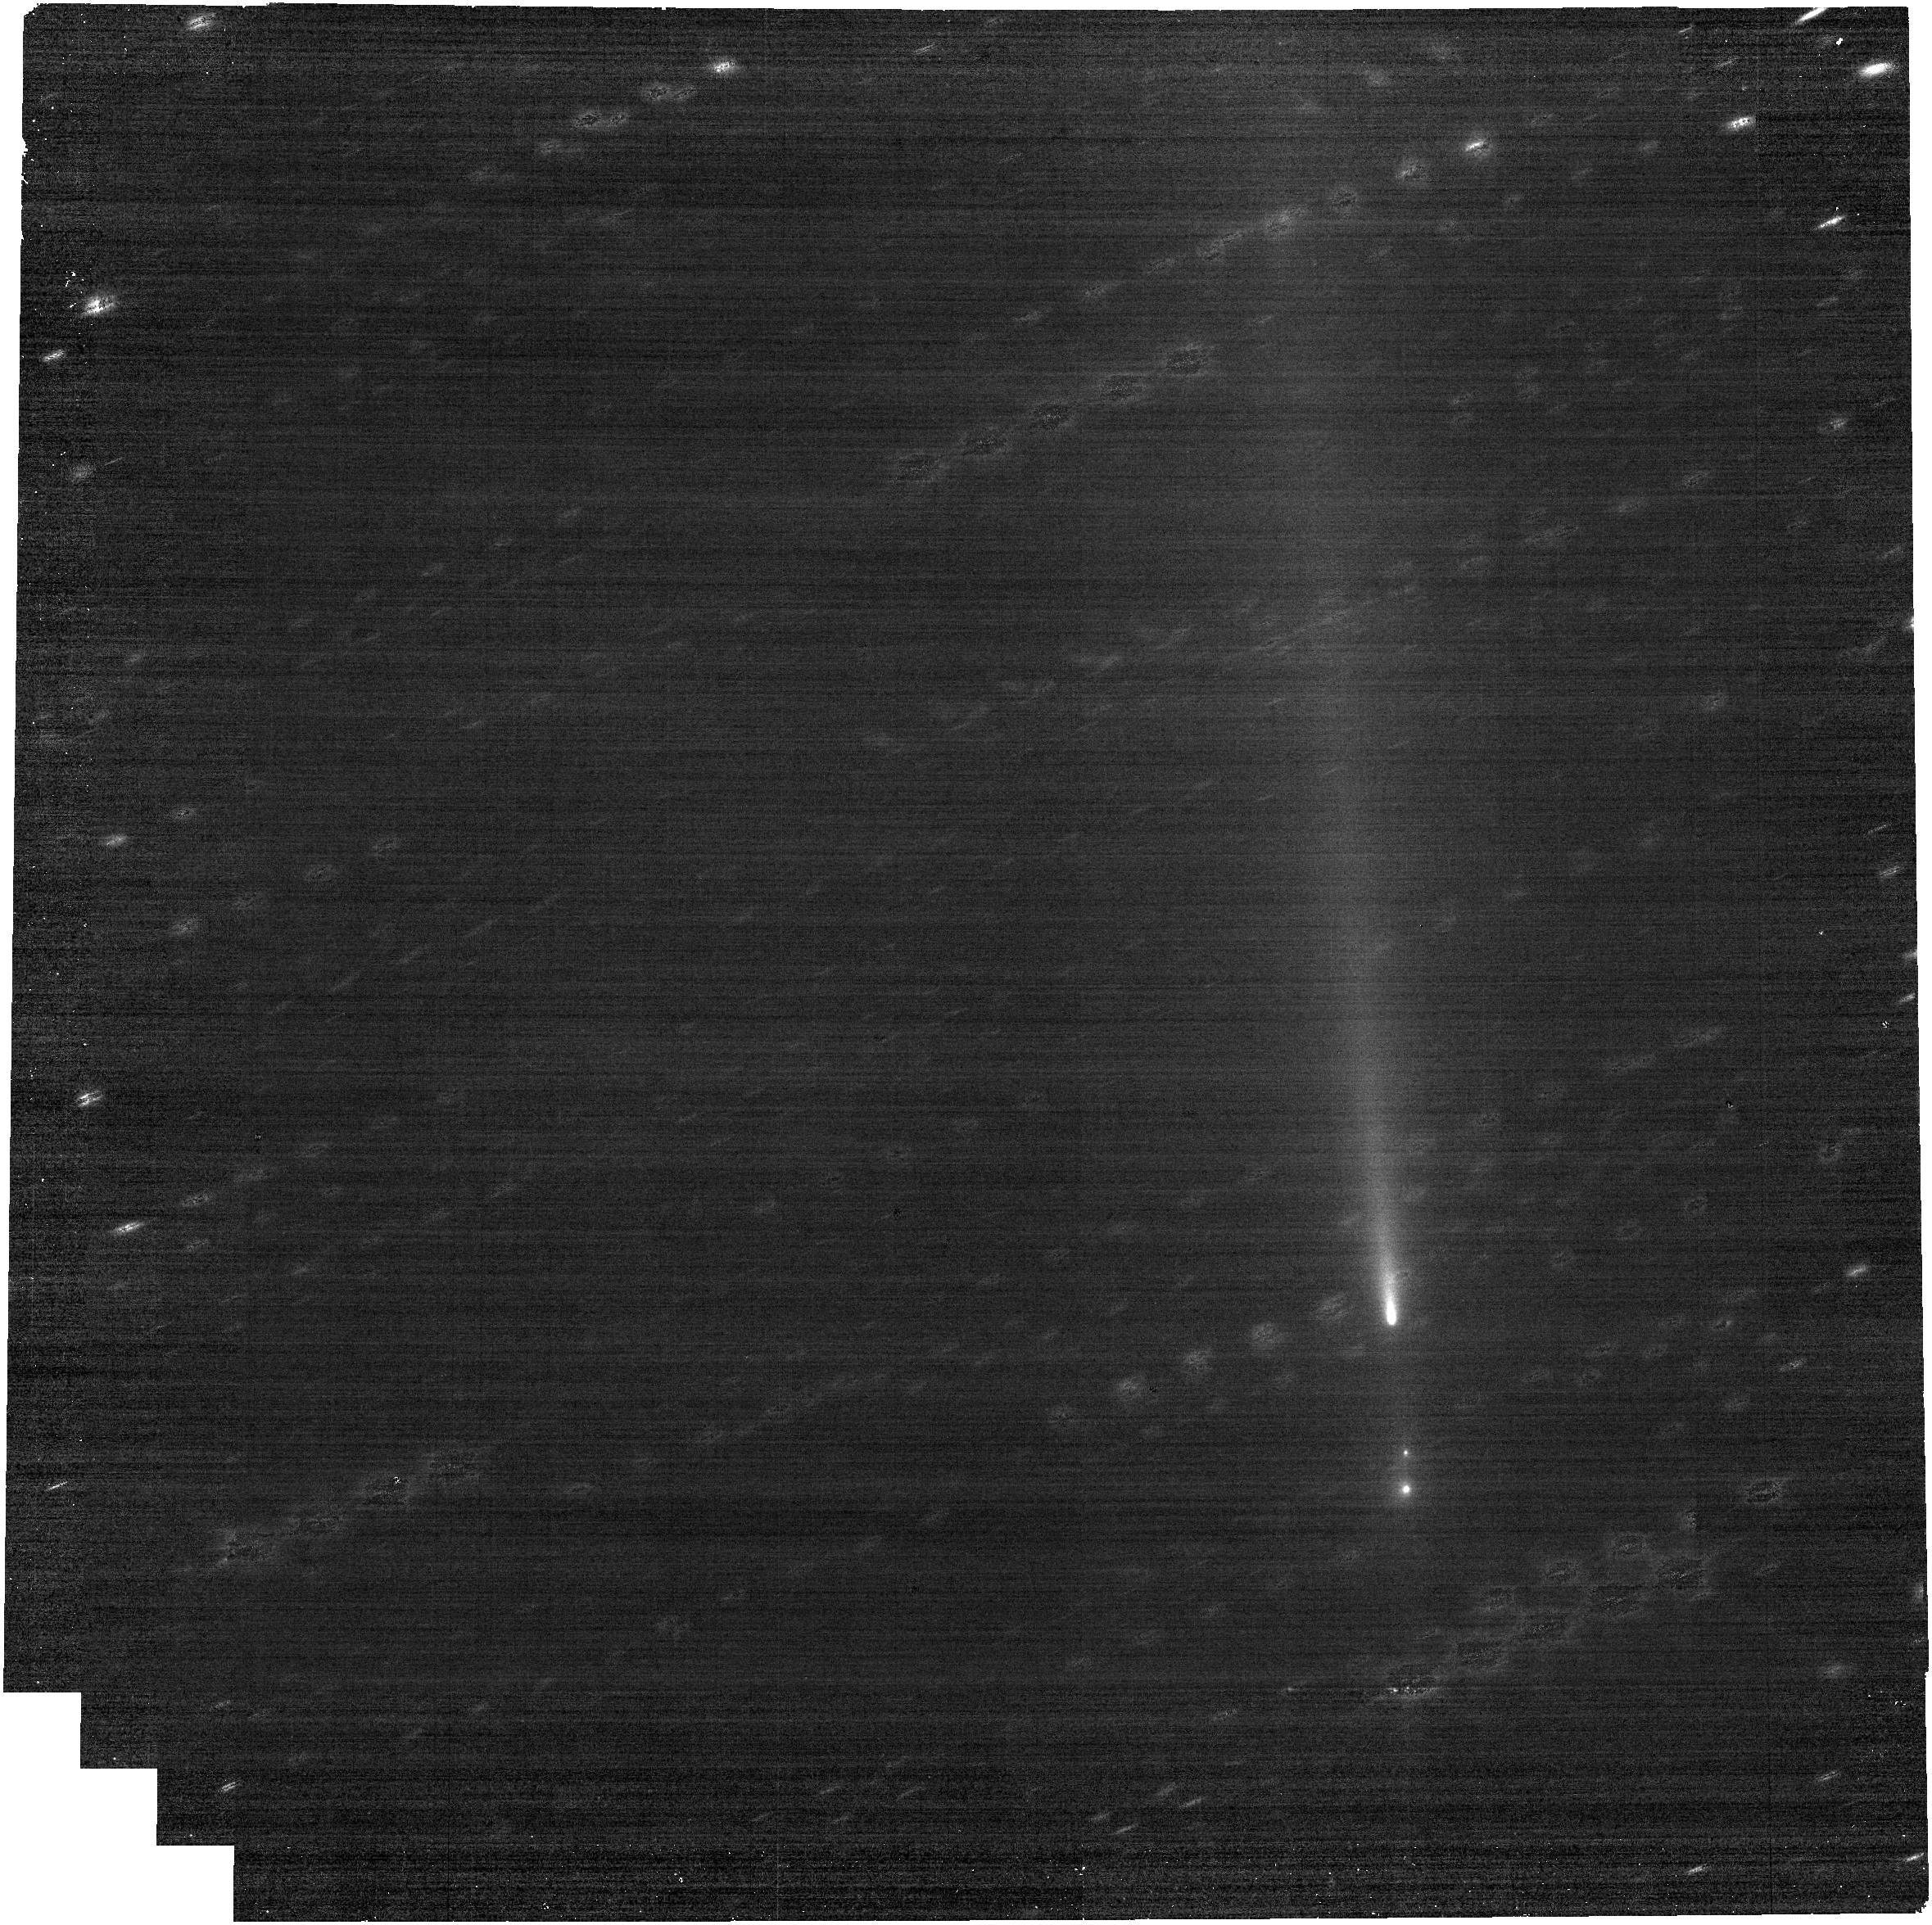
Target: C2025K1-NO-OFFSET. Instrument: NIRCAM. Filter: F250M. Exposure: 9 min. Observation ID: jw12488-o003_t005_nircam_clear-f250m

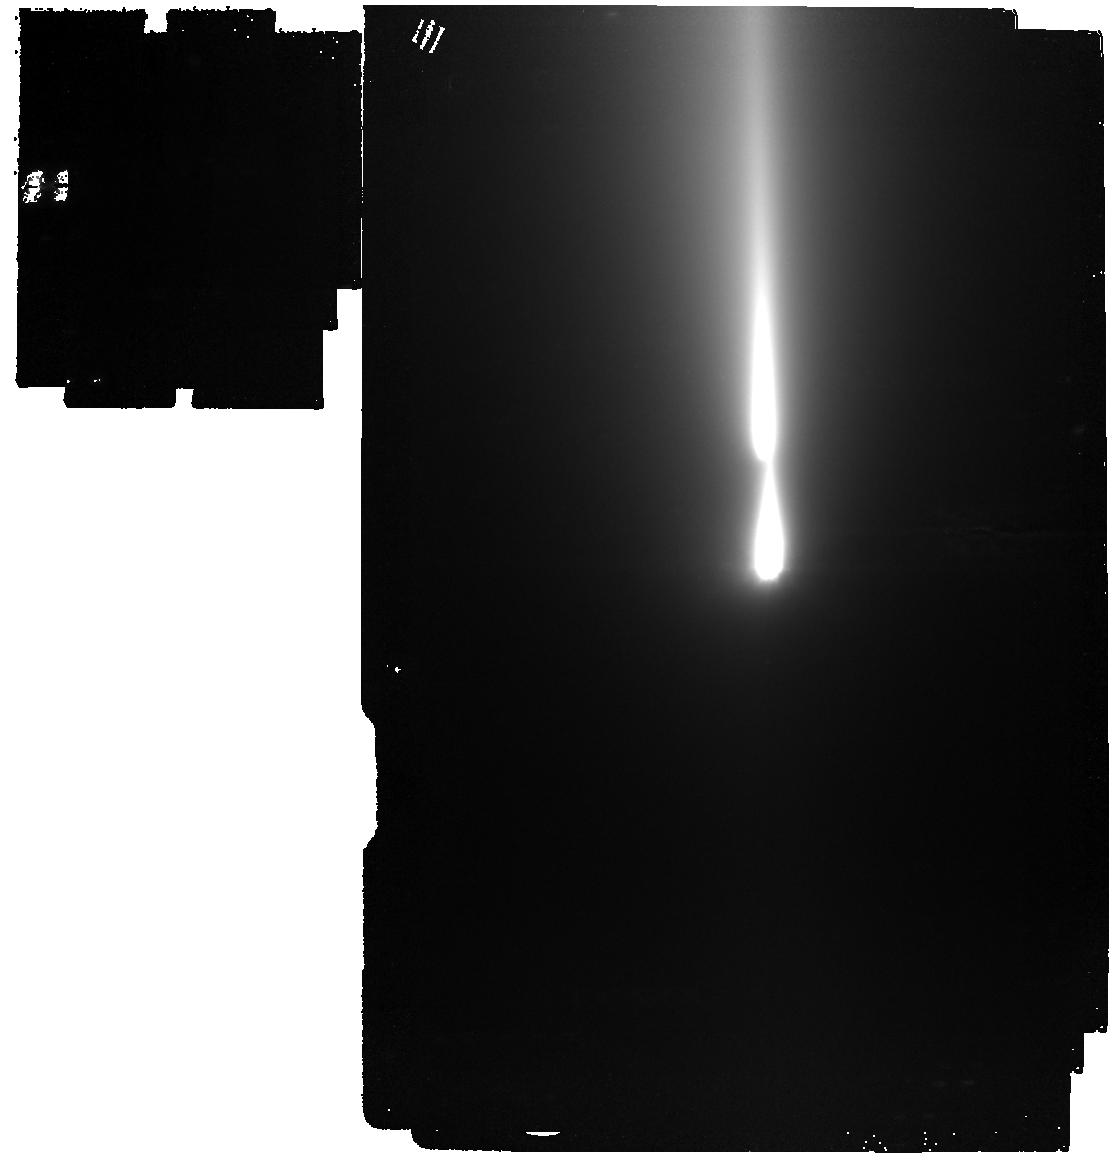
Target: C2025K1-NO-OFFSET-V2. Instrument: MIRI. Filter: F1000W. Exposure: 11 min. Observation ID: jw12488-o711_t008_miri_f1000w

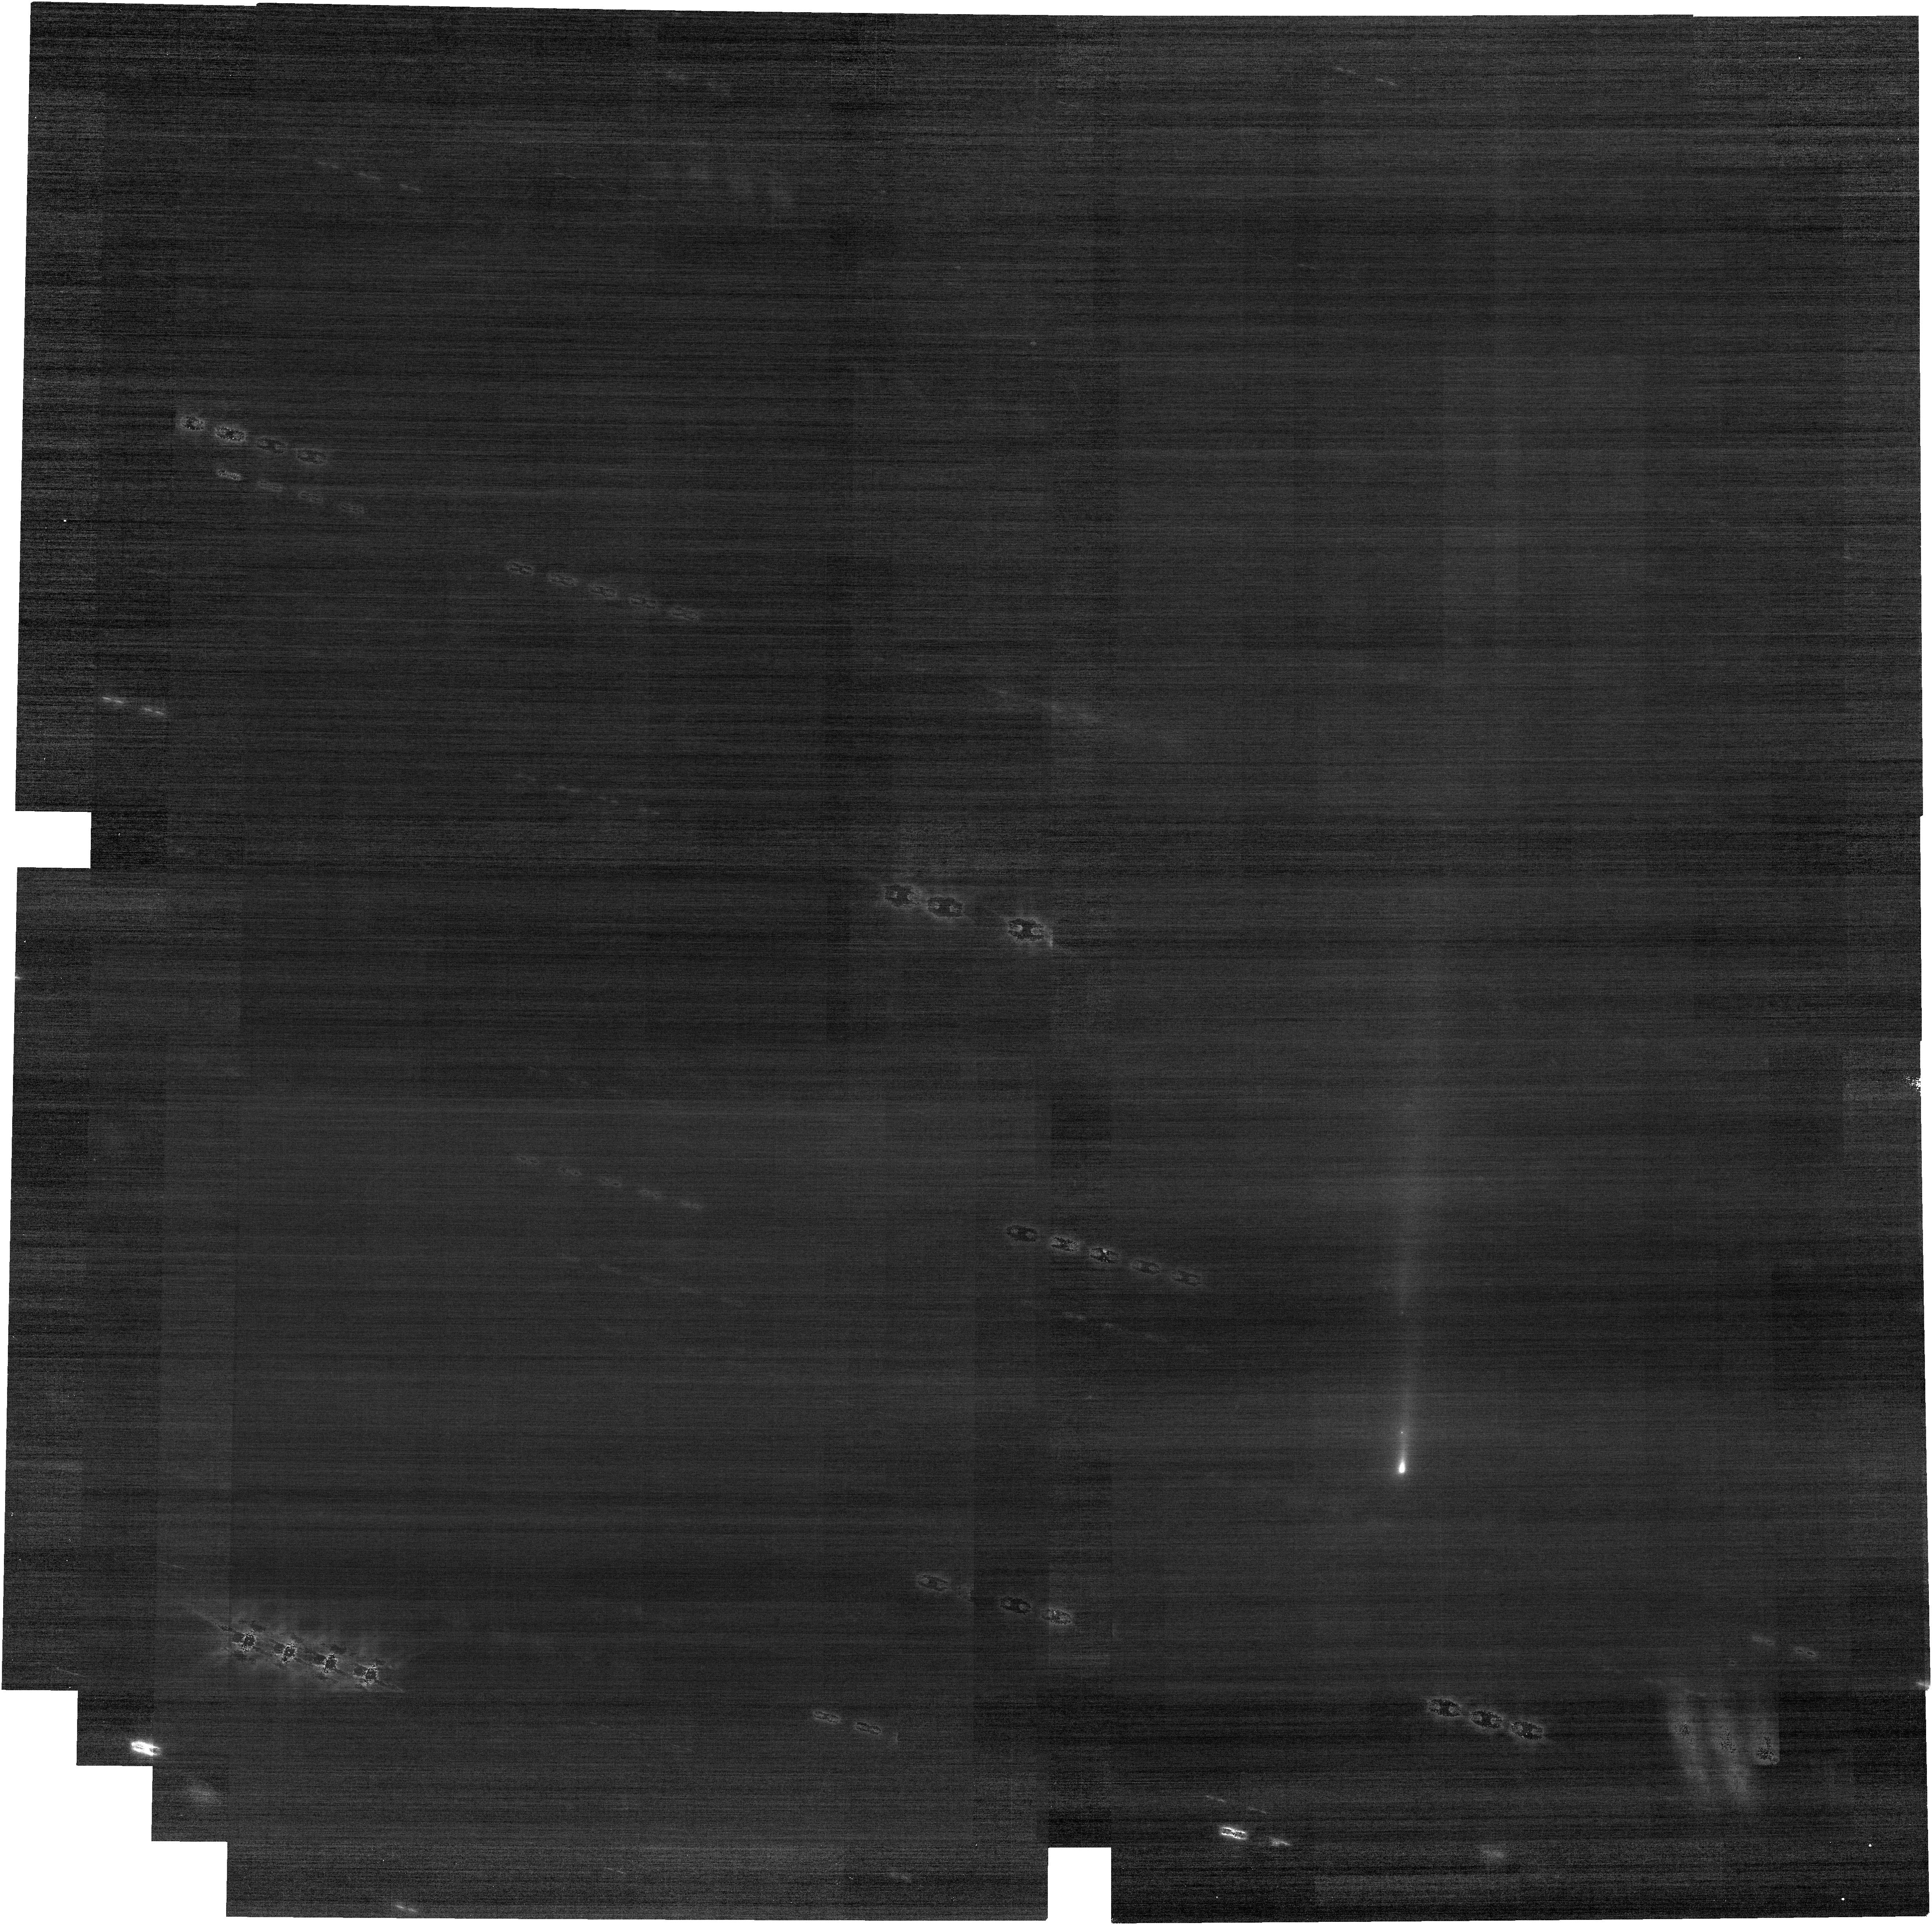
Target: C2025K1-NO-OFFSET-V2. Instrument: NIRCAM. Filter: F070W. Exposure: 18 min. Observation ID: jw12488-o013_t008_nircam_clear-f070w

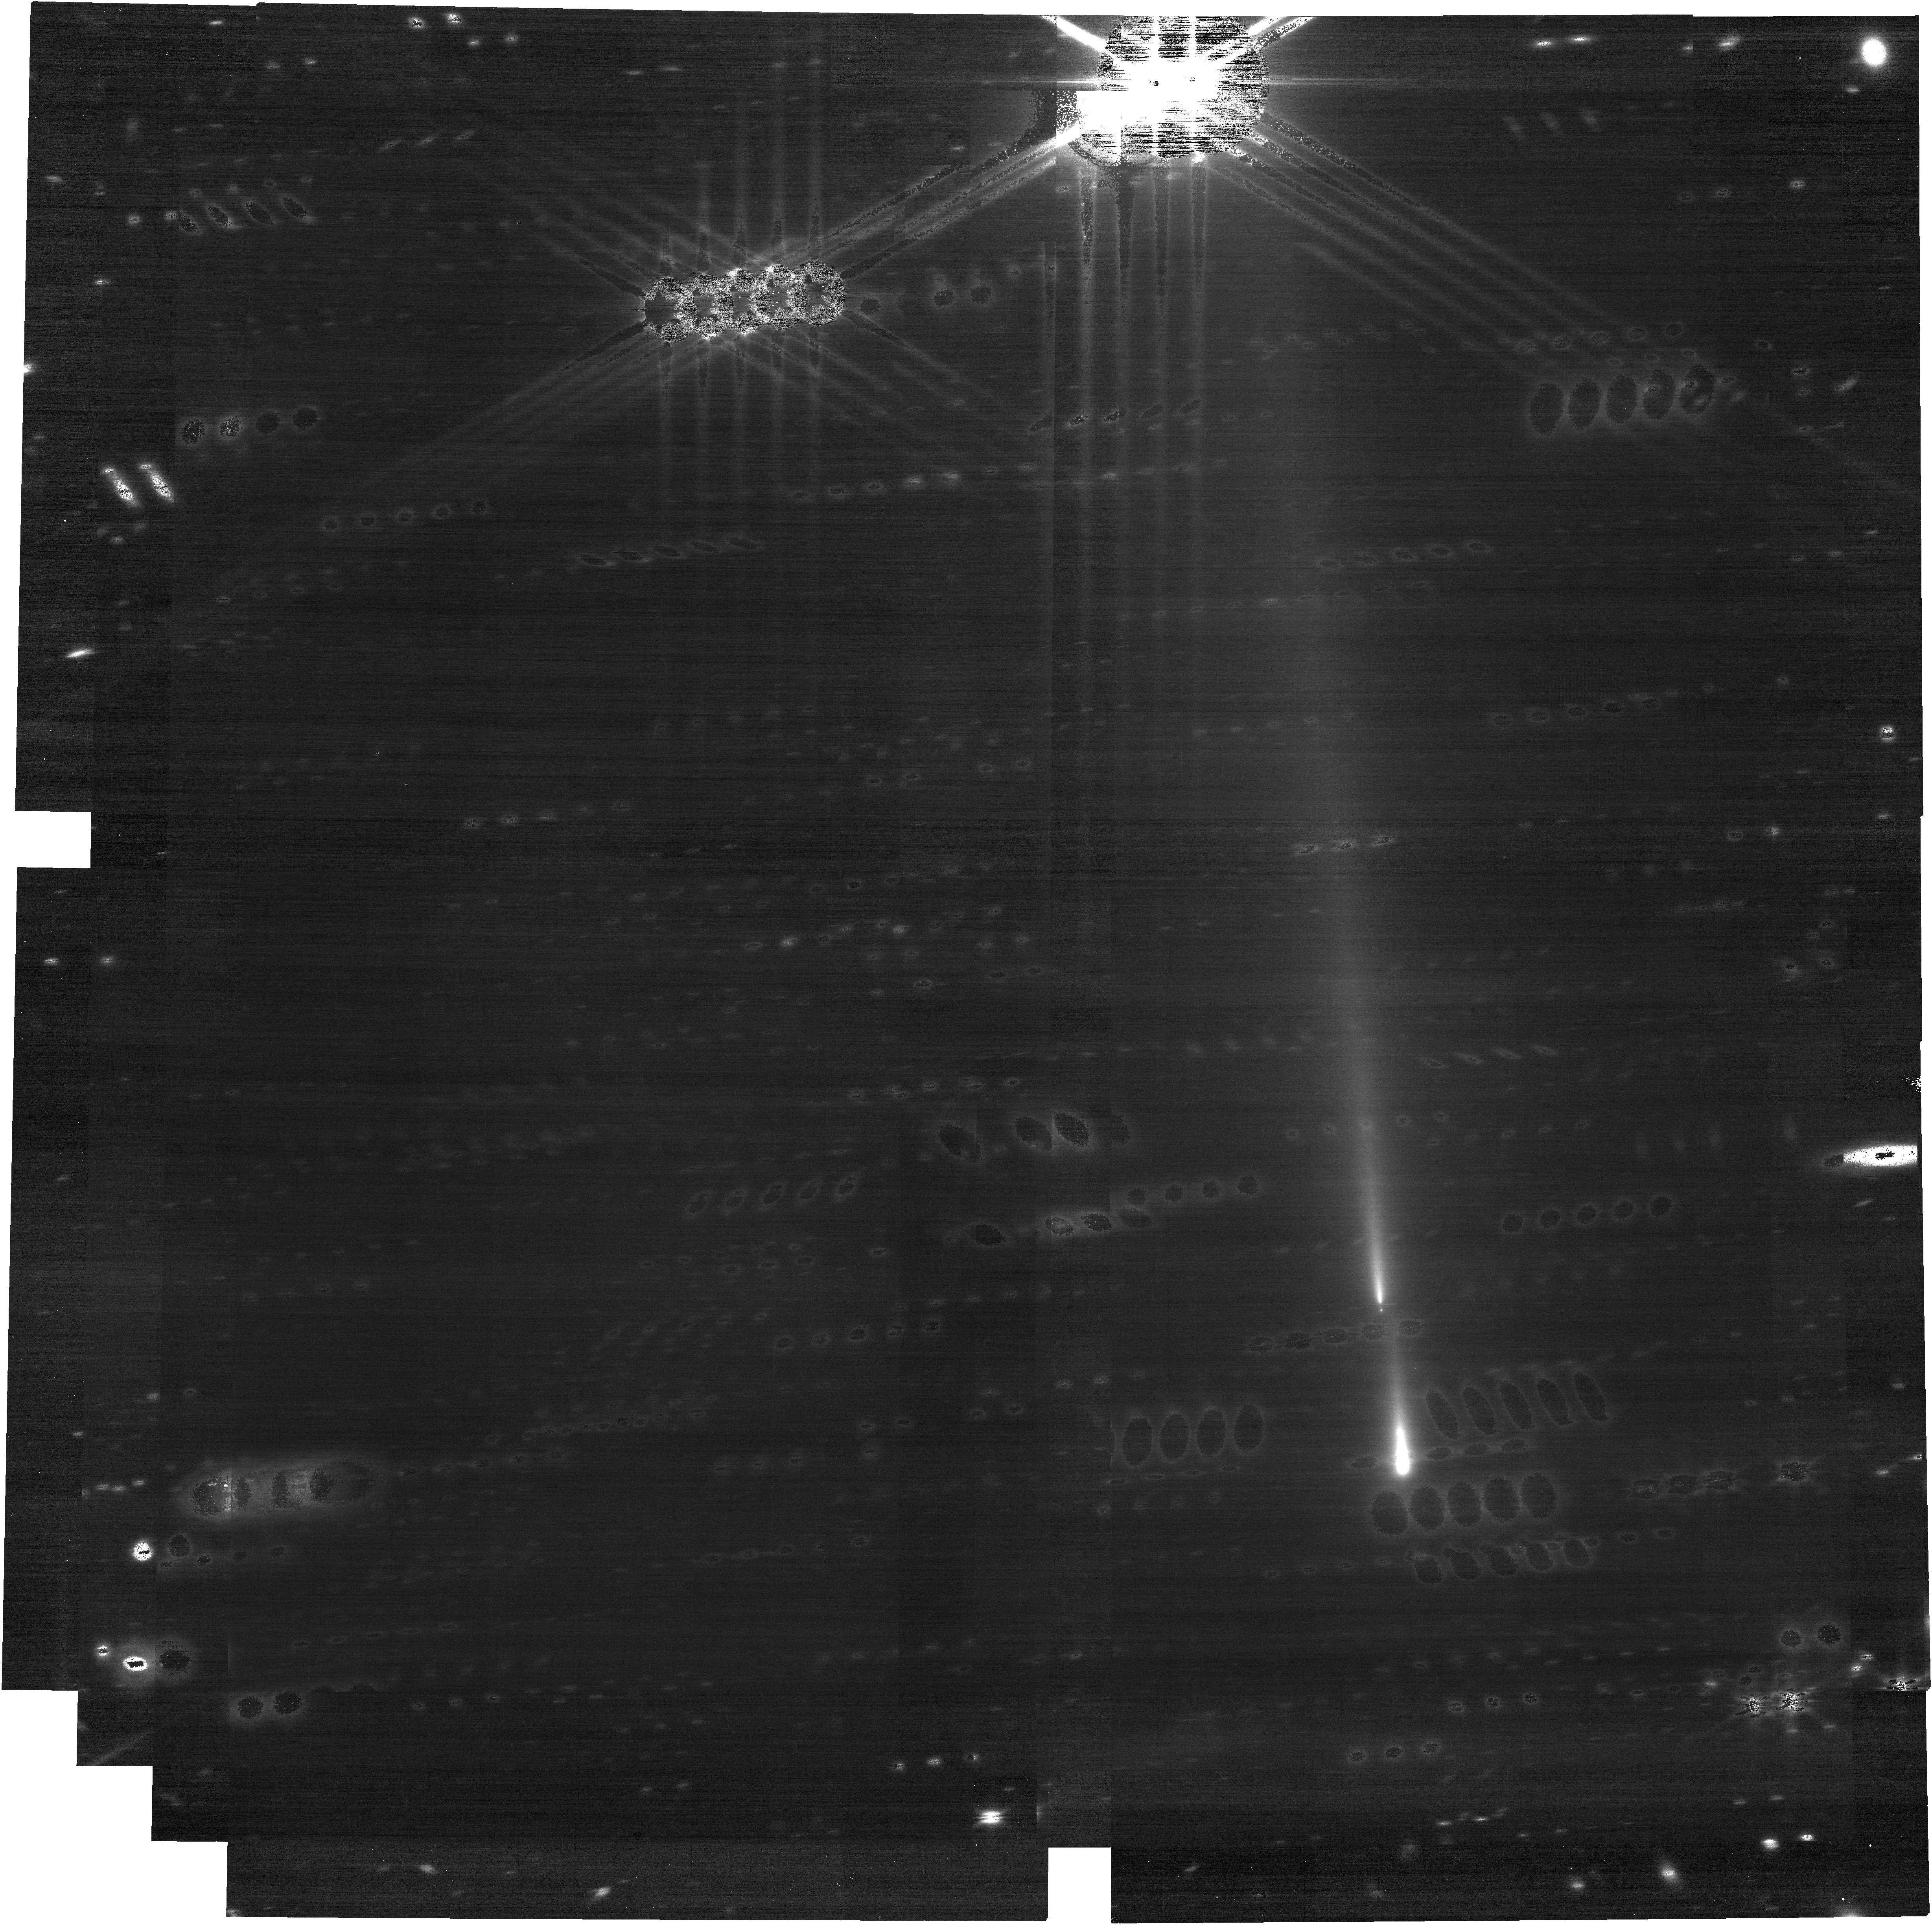
Target: C2025K1-NO-OFFSET-V2. Instrument: NIRCAM. Filter: F150W2. Exposure: 9 min. Observation ID: jw12488-o009_t008_nircam_clear-f150w2

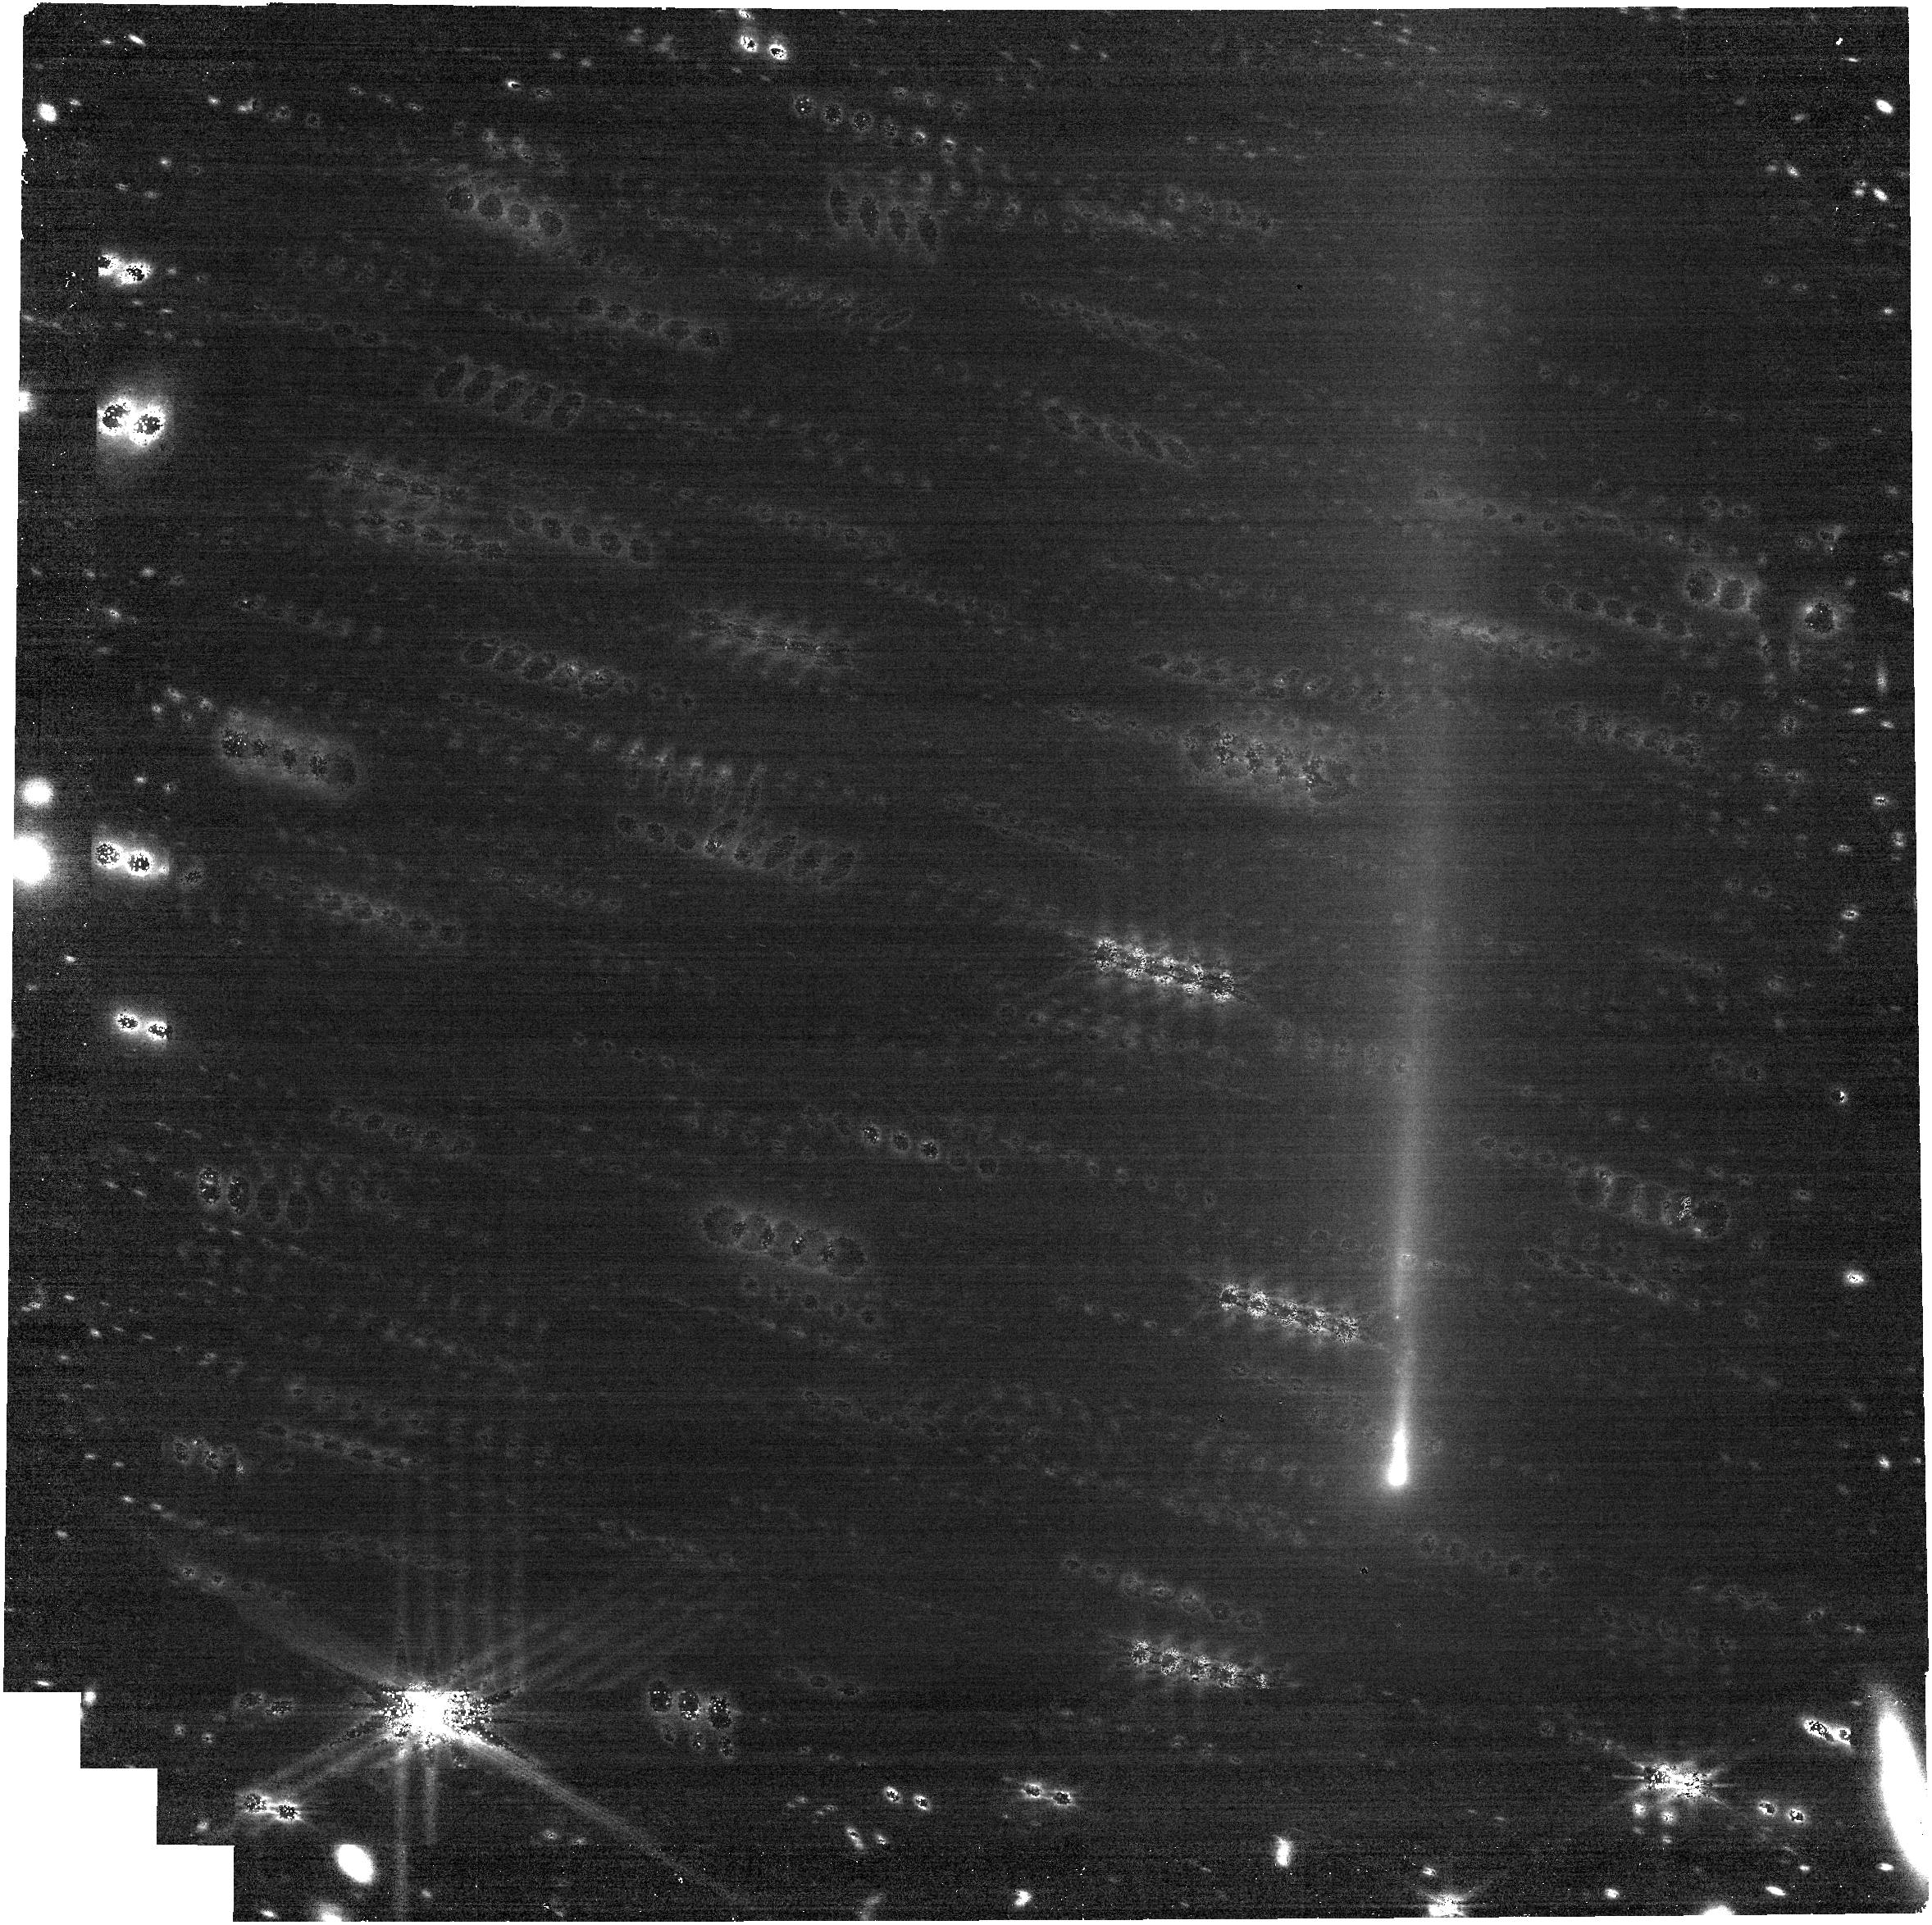
Target: C2025K1-NO-OFFSET-V2. Instrument: NIRCAM. Filter: F322W2. Exposure: 9 min. Observation ID: jw12488-o013_t008_nircam_clear-f322w2

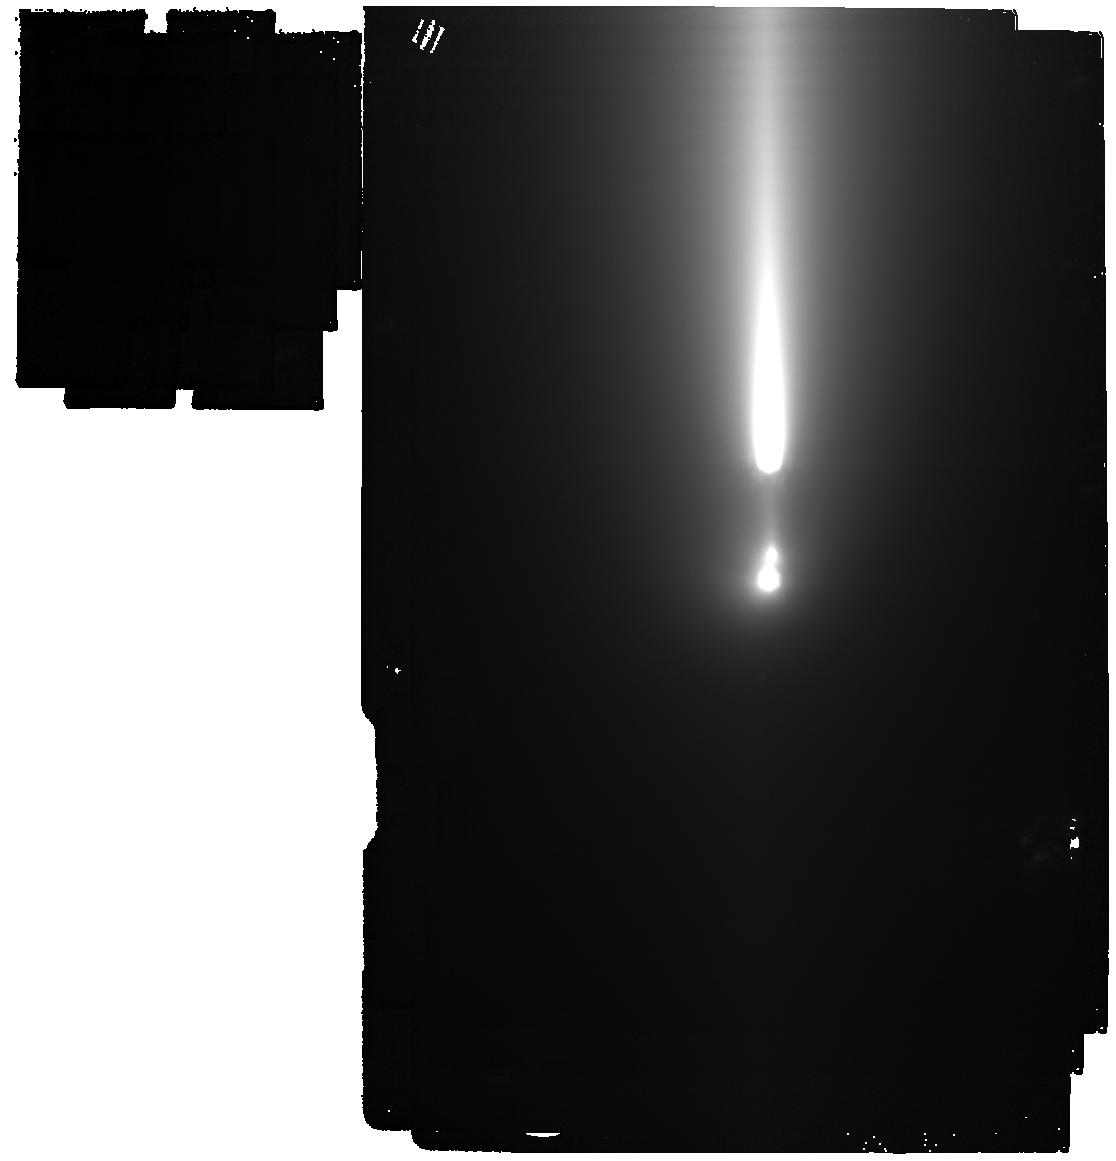
Target: C2025K1-NO-OFFSET. Instrument: MIRI. Filter: F1800W. Exposure: 11 min. Observation ID: jw12488-o005_t005_miri_f1800w

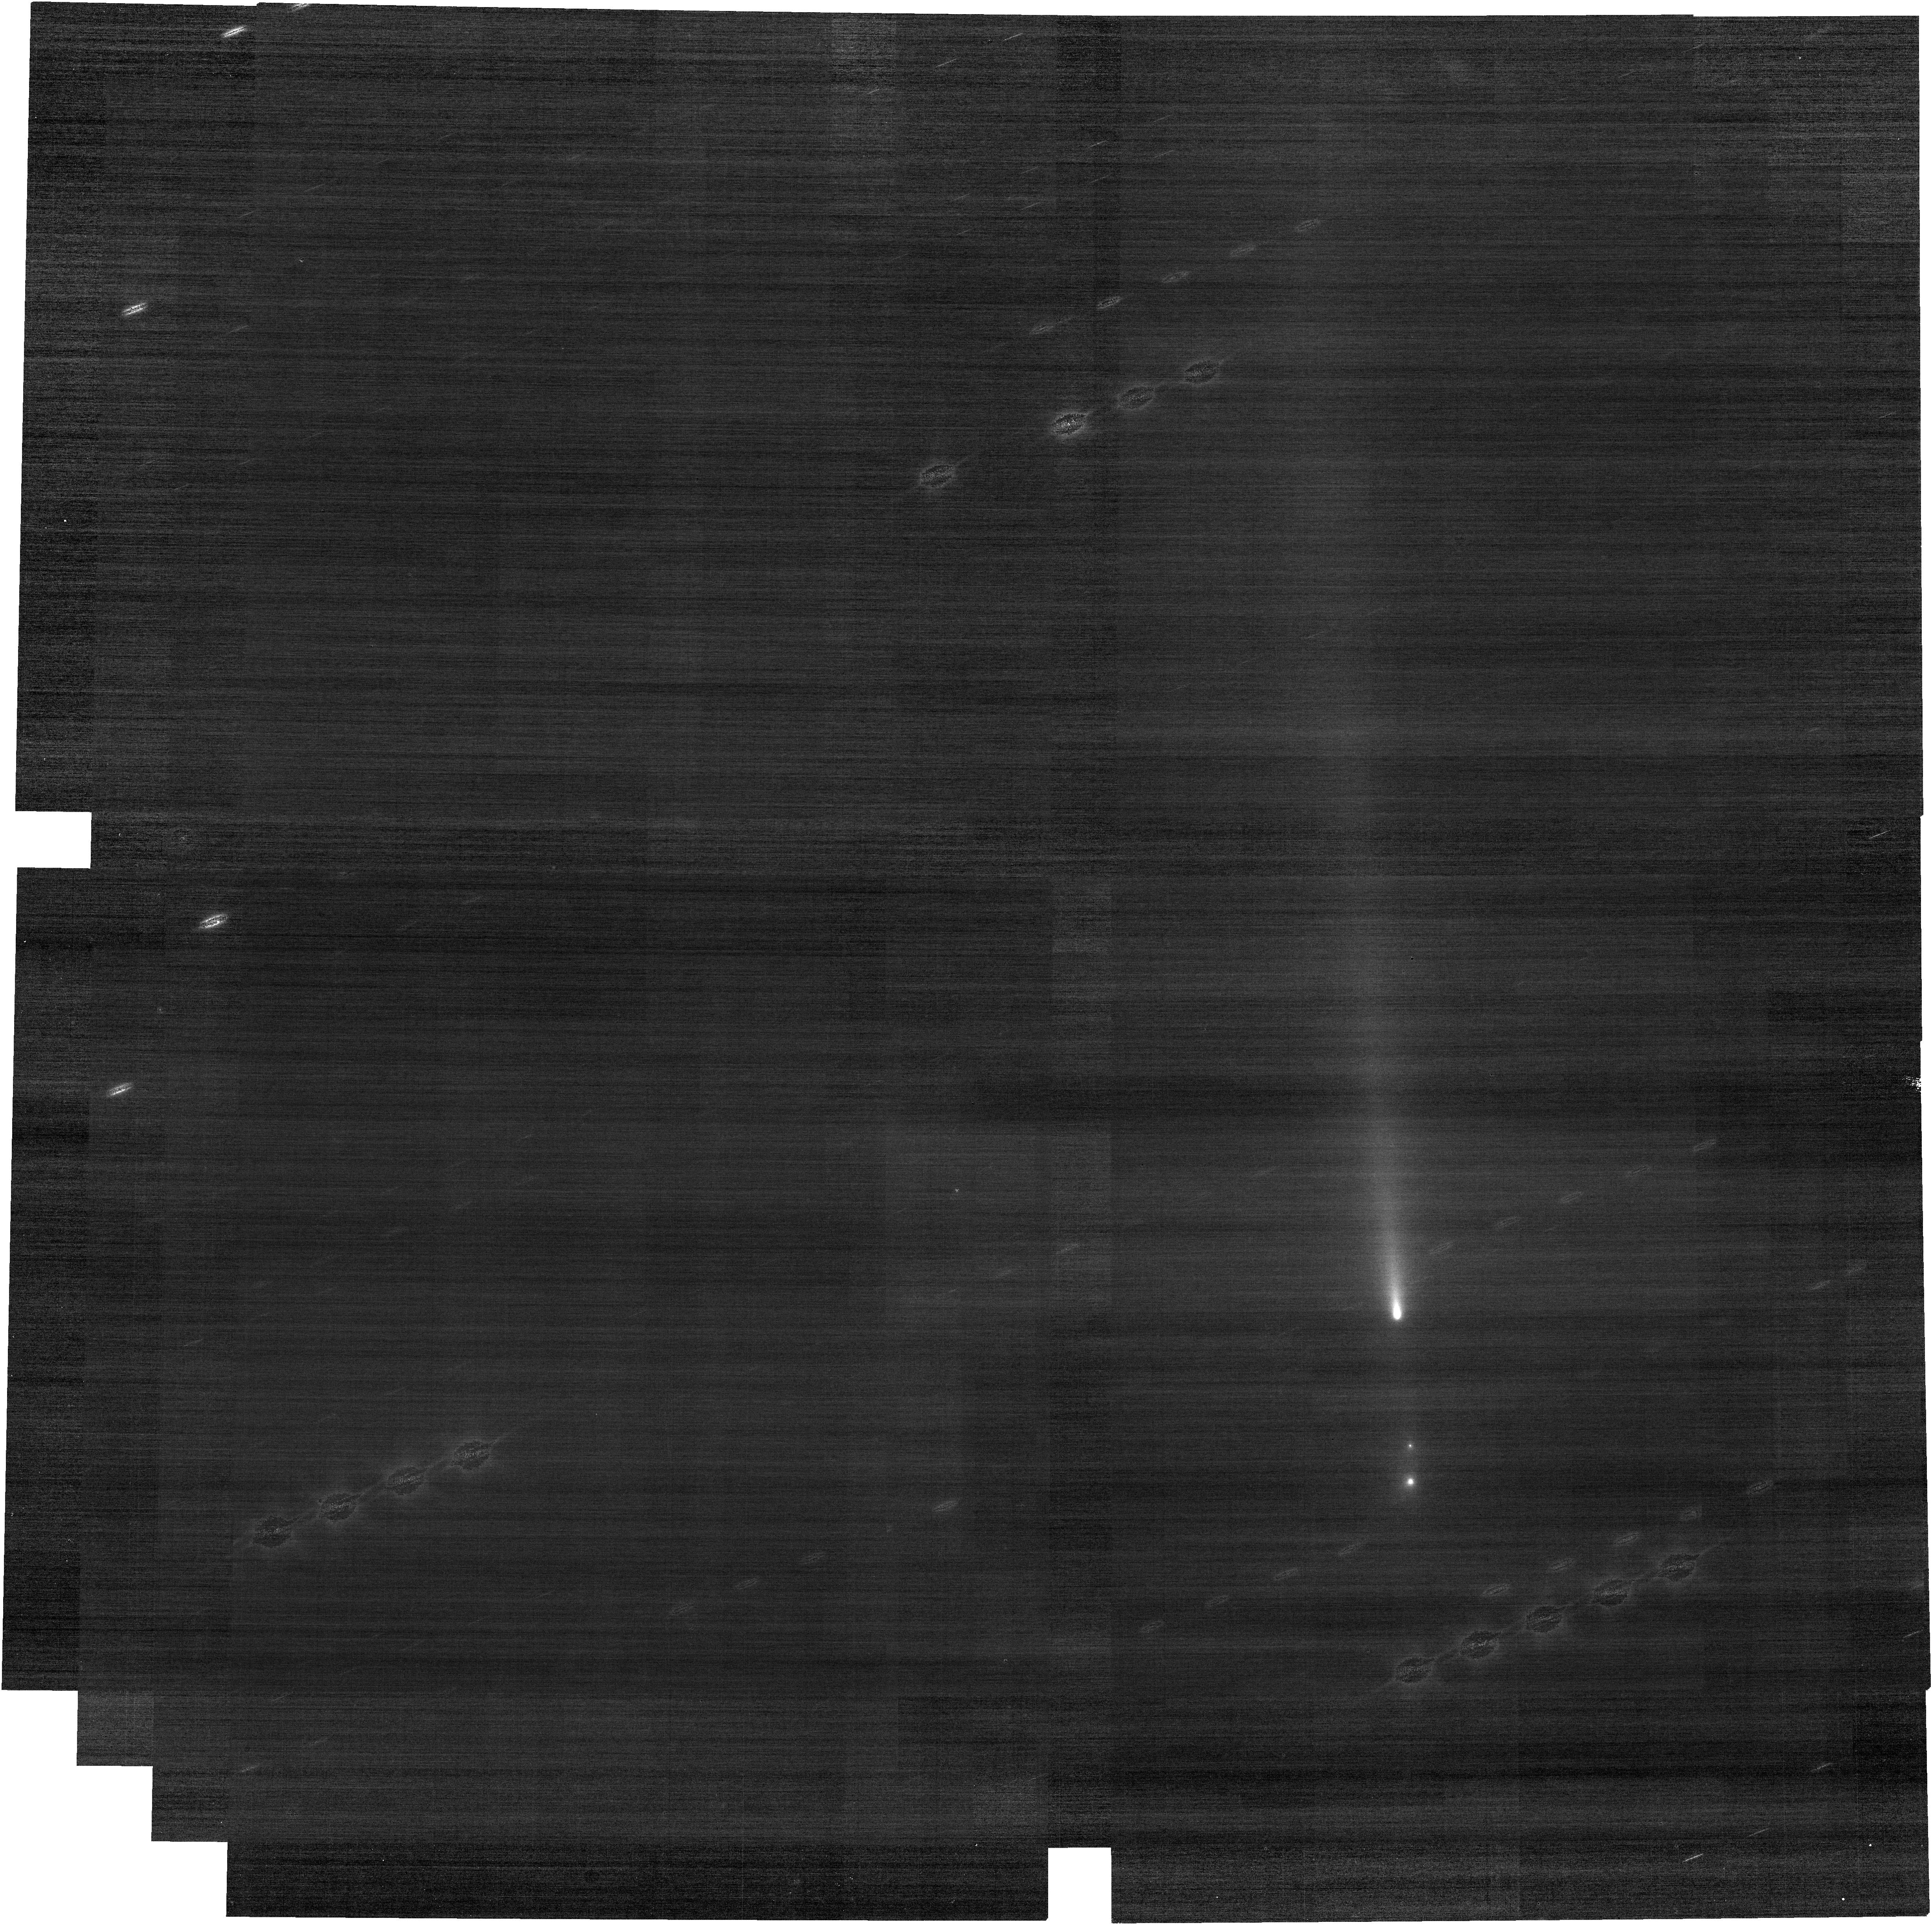
Target: C2025K1-NO-OFFSET. Instrument: NIRCAM. Filter: F070W. Exposure: 9 min. Observation ID: jw12488-o003_t005_nircam_clear-f070w

Testing the volatile variability of fragmenting Oort cloud comet C/2025 K1 ATLAS (PI: Bolin, Bryce)

In 2025 November, Oort cloud comet C/2025 K1 (hereafter K1) was observed to split into multiple fragments. Fragmenting comets, such as K1, provides an opportunity to test the volatile contents and variability between fragments. It is believed that the original comets experienced thermal evolution and collisions between distinct planetesimals. The alteration of the original comet by these events may have differentiated its volatiles, with H2O, CO, and CO2 distributed in different parts of the comet. Subsequent fragmentation of the comet, as we are seeing now with K1, may result in fragments with different volatile compositions. We propose an observational test of this hypothesis by obtaining spectra of multiple comet fragments, mid-infrared imaging to estimate their sizes and size distribution, and multi-epoch imaging to measure their relative motion and evolution. Our observations will indicate the degree of variation of the volatile contents of the comet fragments, as well as their physical strength. Our observations are necessary to execute in a disruptive activation time since K1 is leaving the JWST field of view by the end of 2026 January, and is in the process of disintegrating, and therefore may not be observable again in the future.